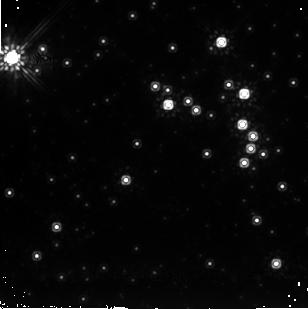
Target: SGR1806-20. Instrument: NICMOS/NIC2. Filter: F205W. Exposure: 48 min. Observation ID: n9a701020

SEARCHING FOR LIGHT ECHOES AFTER THE SGR 1806-20- HYPERFLARE (PI: Mignani, Roberto)

On 2004 December 27, the ``magnetar'' candidate SGR1806-20 experienced a giant flare, the third detected from Soft Gamma-ray Repeaters since 1979 (GCN Circulars #2920, #2922). This was by far the most luminous flare ever observed from a Galactic high energy source (more than 10^46 erg/s). Following this event, SGR1806-20 was observed and detected in the radio band (GCN # 2928, #2930) and resolved into two parts: a point-like and a diffuse component. Our team, based on the radio position, detected the probable IR counterpart , the first IR counterpart ever for a SGR, by using the VLT NACO observations carried out in 2004 (ATel #278). This DDT proposal is aimed at (a) studying, in the IR band, the afterglow diffuse component (linked to the giant flare event), its shape and expansion rate as a function of time, (b) tracing back the flux at the onset of the flare through the detection and study of its scattered-light echoes, (c) searching for jet--like structures.